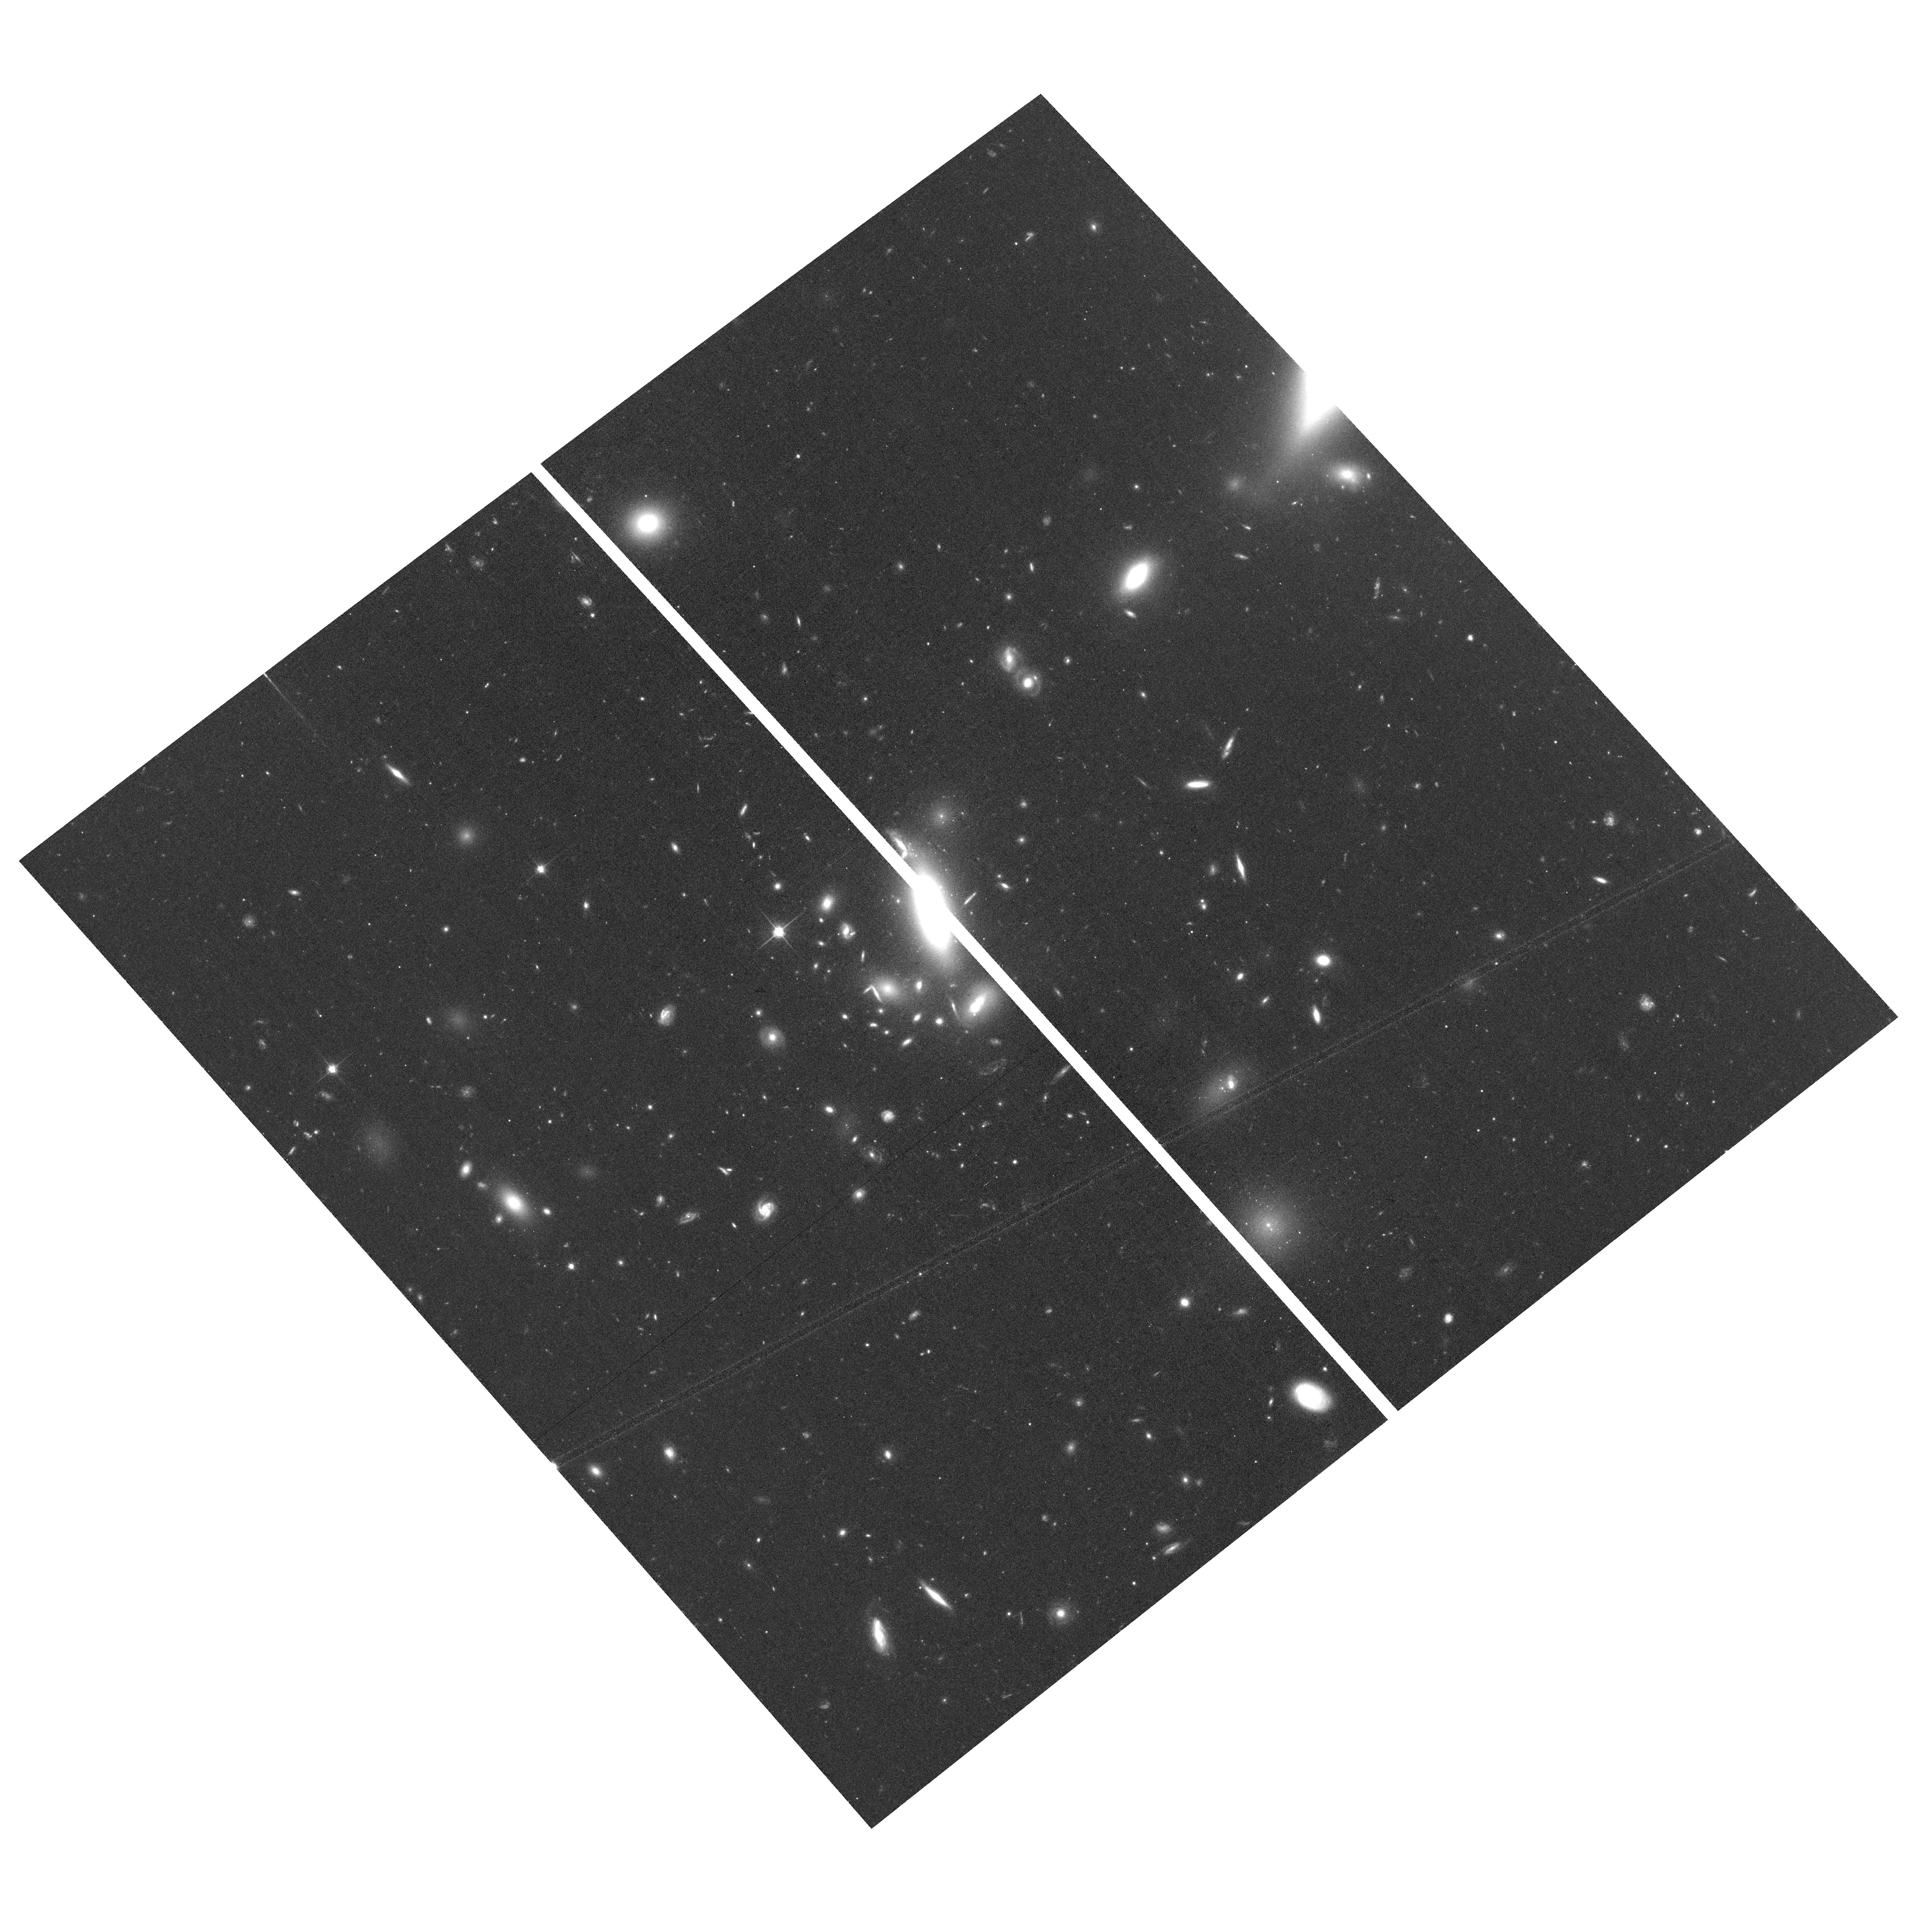
Target: field at RA 194.961°, Dec 27.831°
Instrument: ACS/WFC
Filter: F814W
Exposure: 40 min
Observation ID: hst_14182_05_acs_wfc_f814w_jcwr05

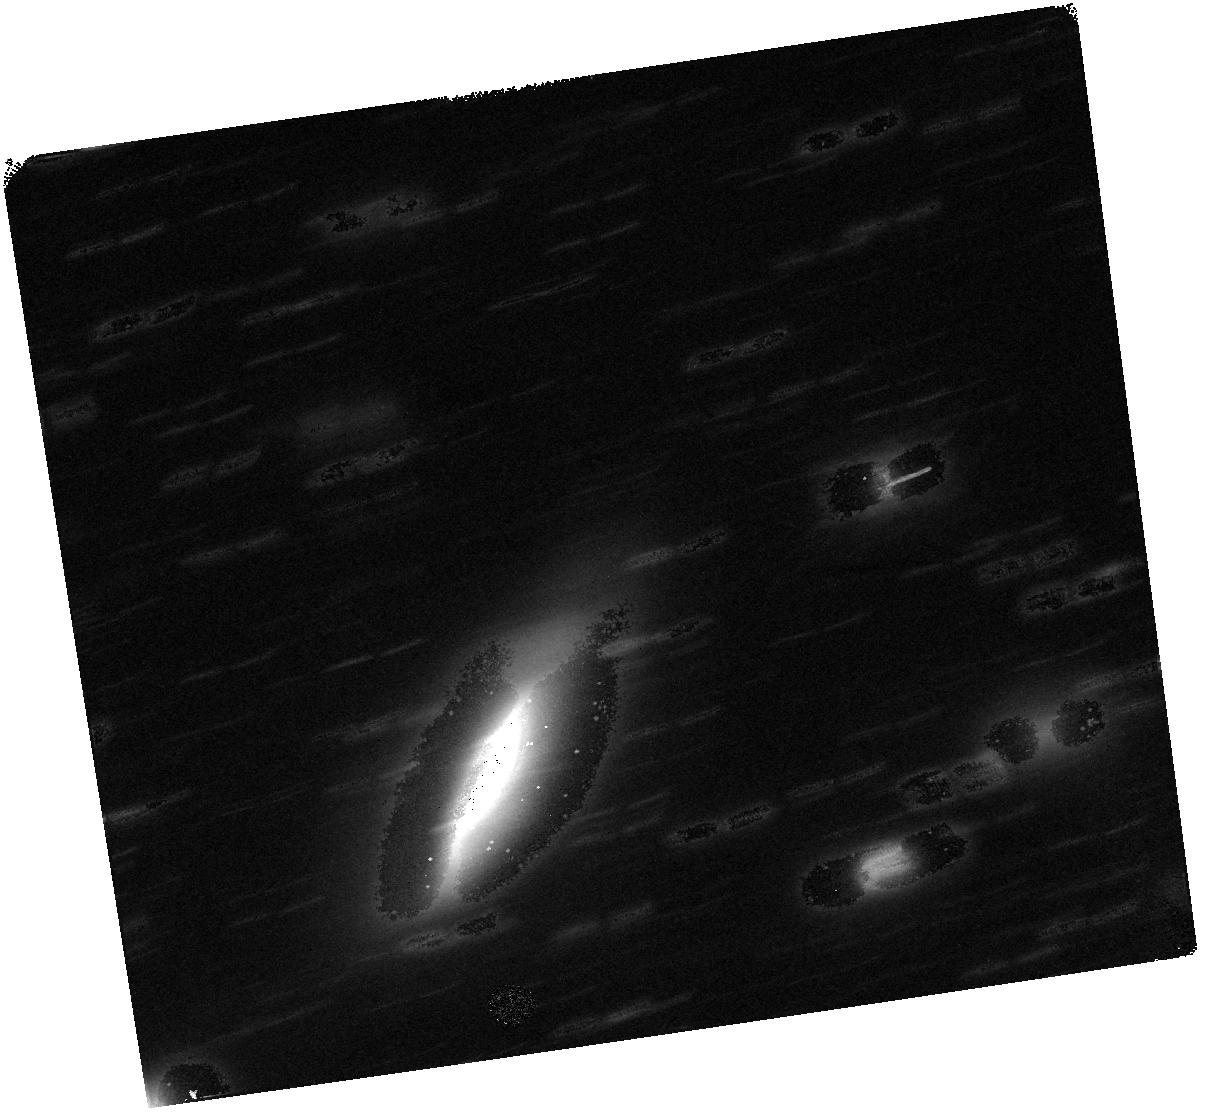
Target: TILE-19
Instrument: WFC3/IR
Filter: F160W
Exposure: 47 min
Observation ID: hst_14182_19_wfc3_ir_f160w_icwr19

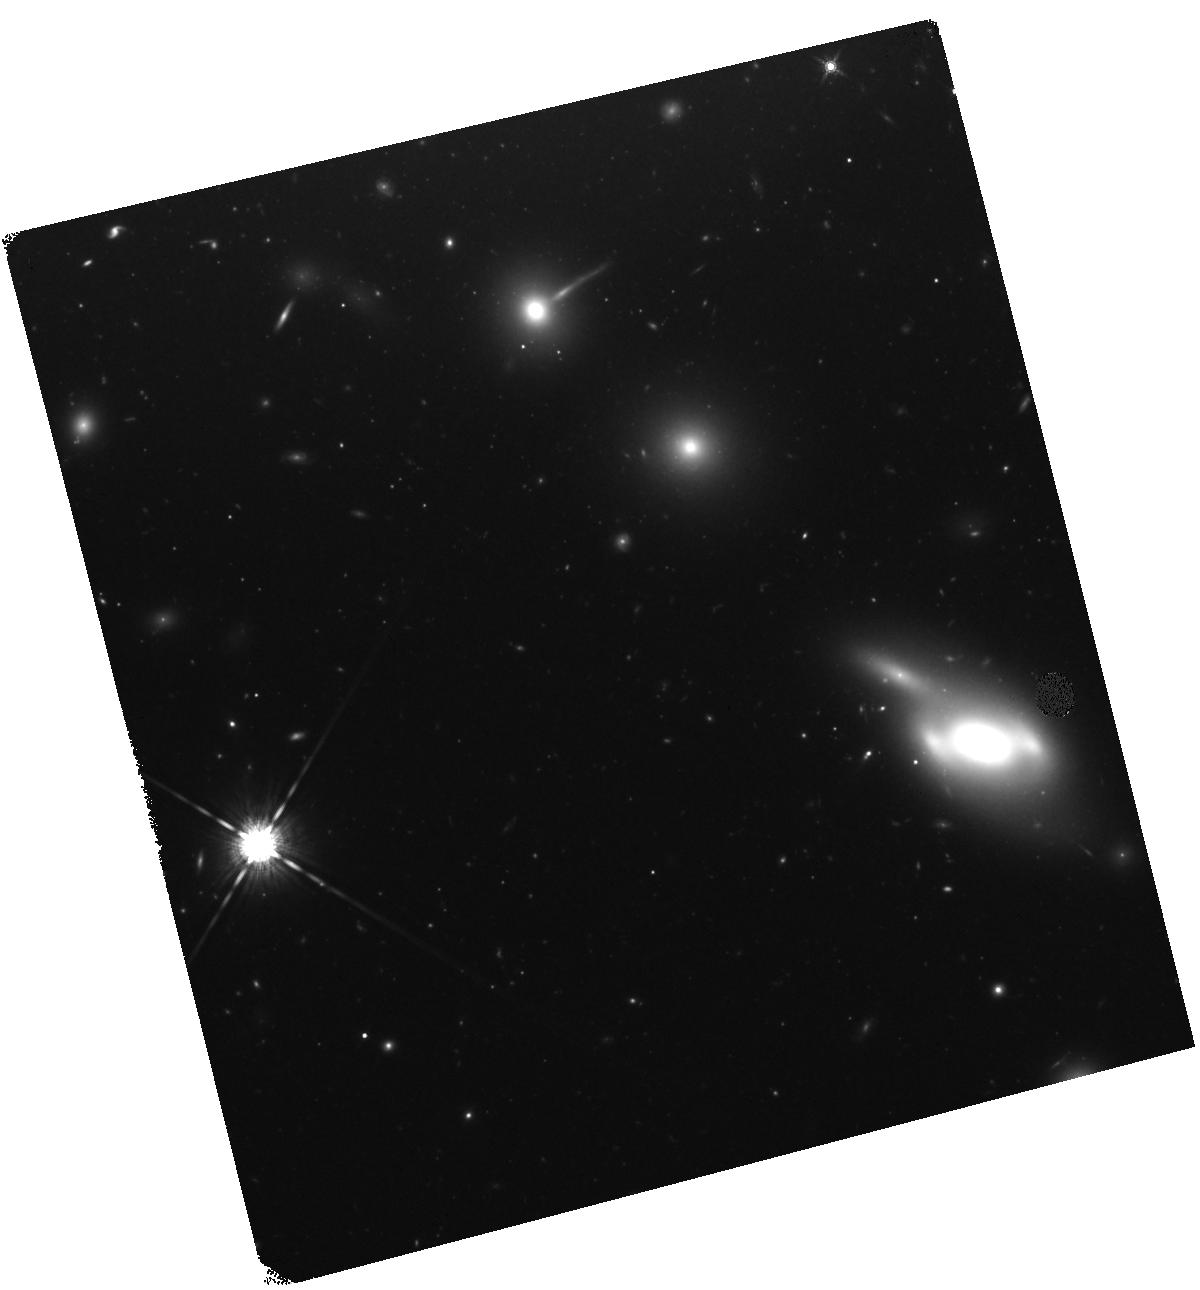
Target: TILE-04
Instrument: WFC3/IR
Filter: F160W
Exposure: 47 min
Observation ID: hst_14182_04_wfc3_ir_f160w_icwr04

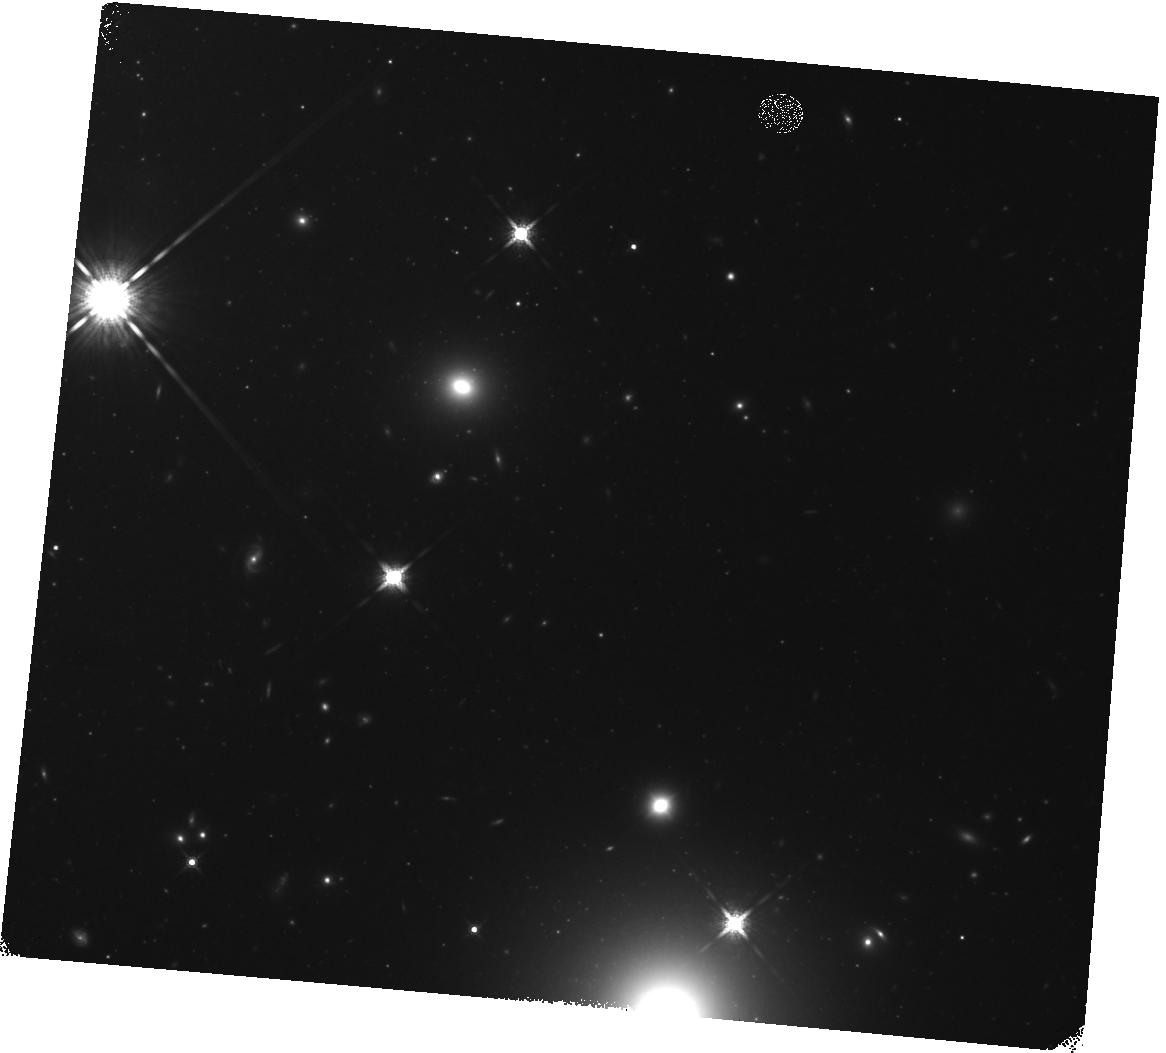
Target: TILE-07
Instrument: WFC3/IR
Filter: F160W
Exposure: 47 min
Observation ID: hst_14182_07_wfc3_ir_f160w_icwr07

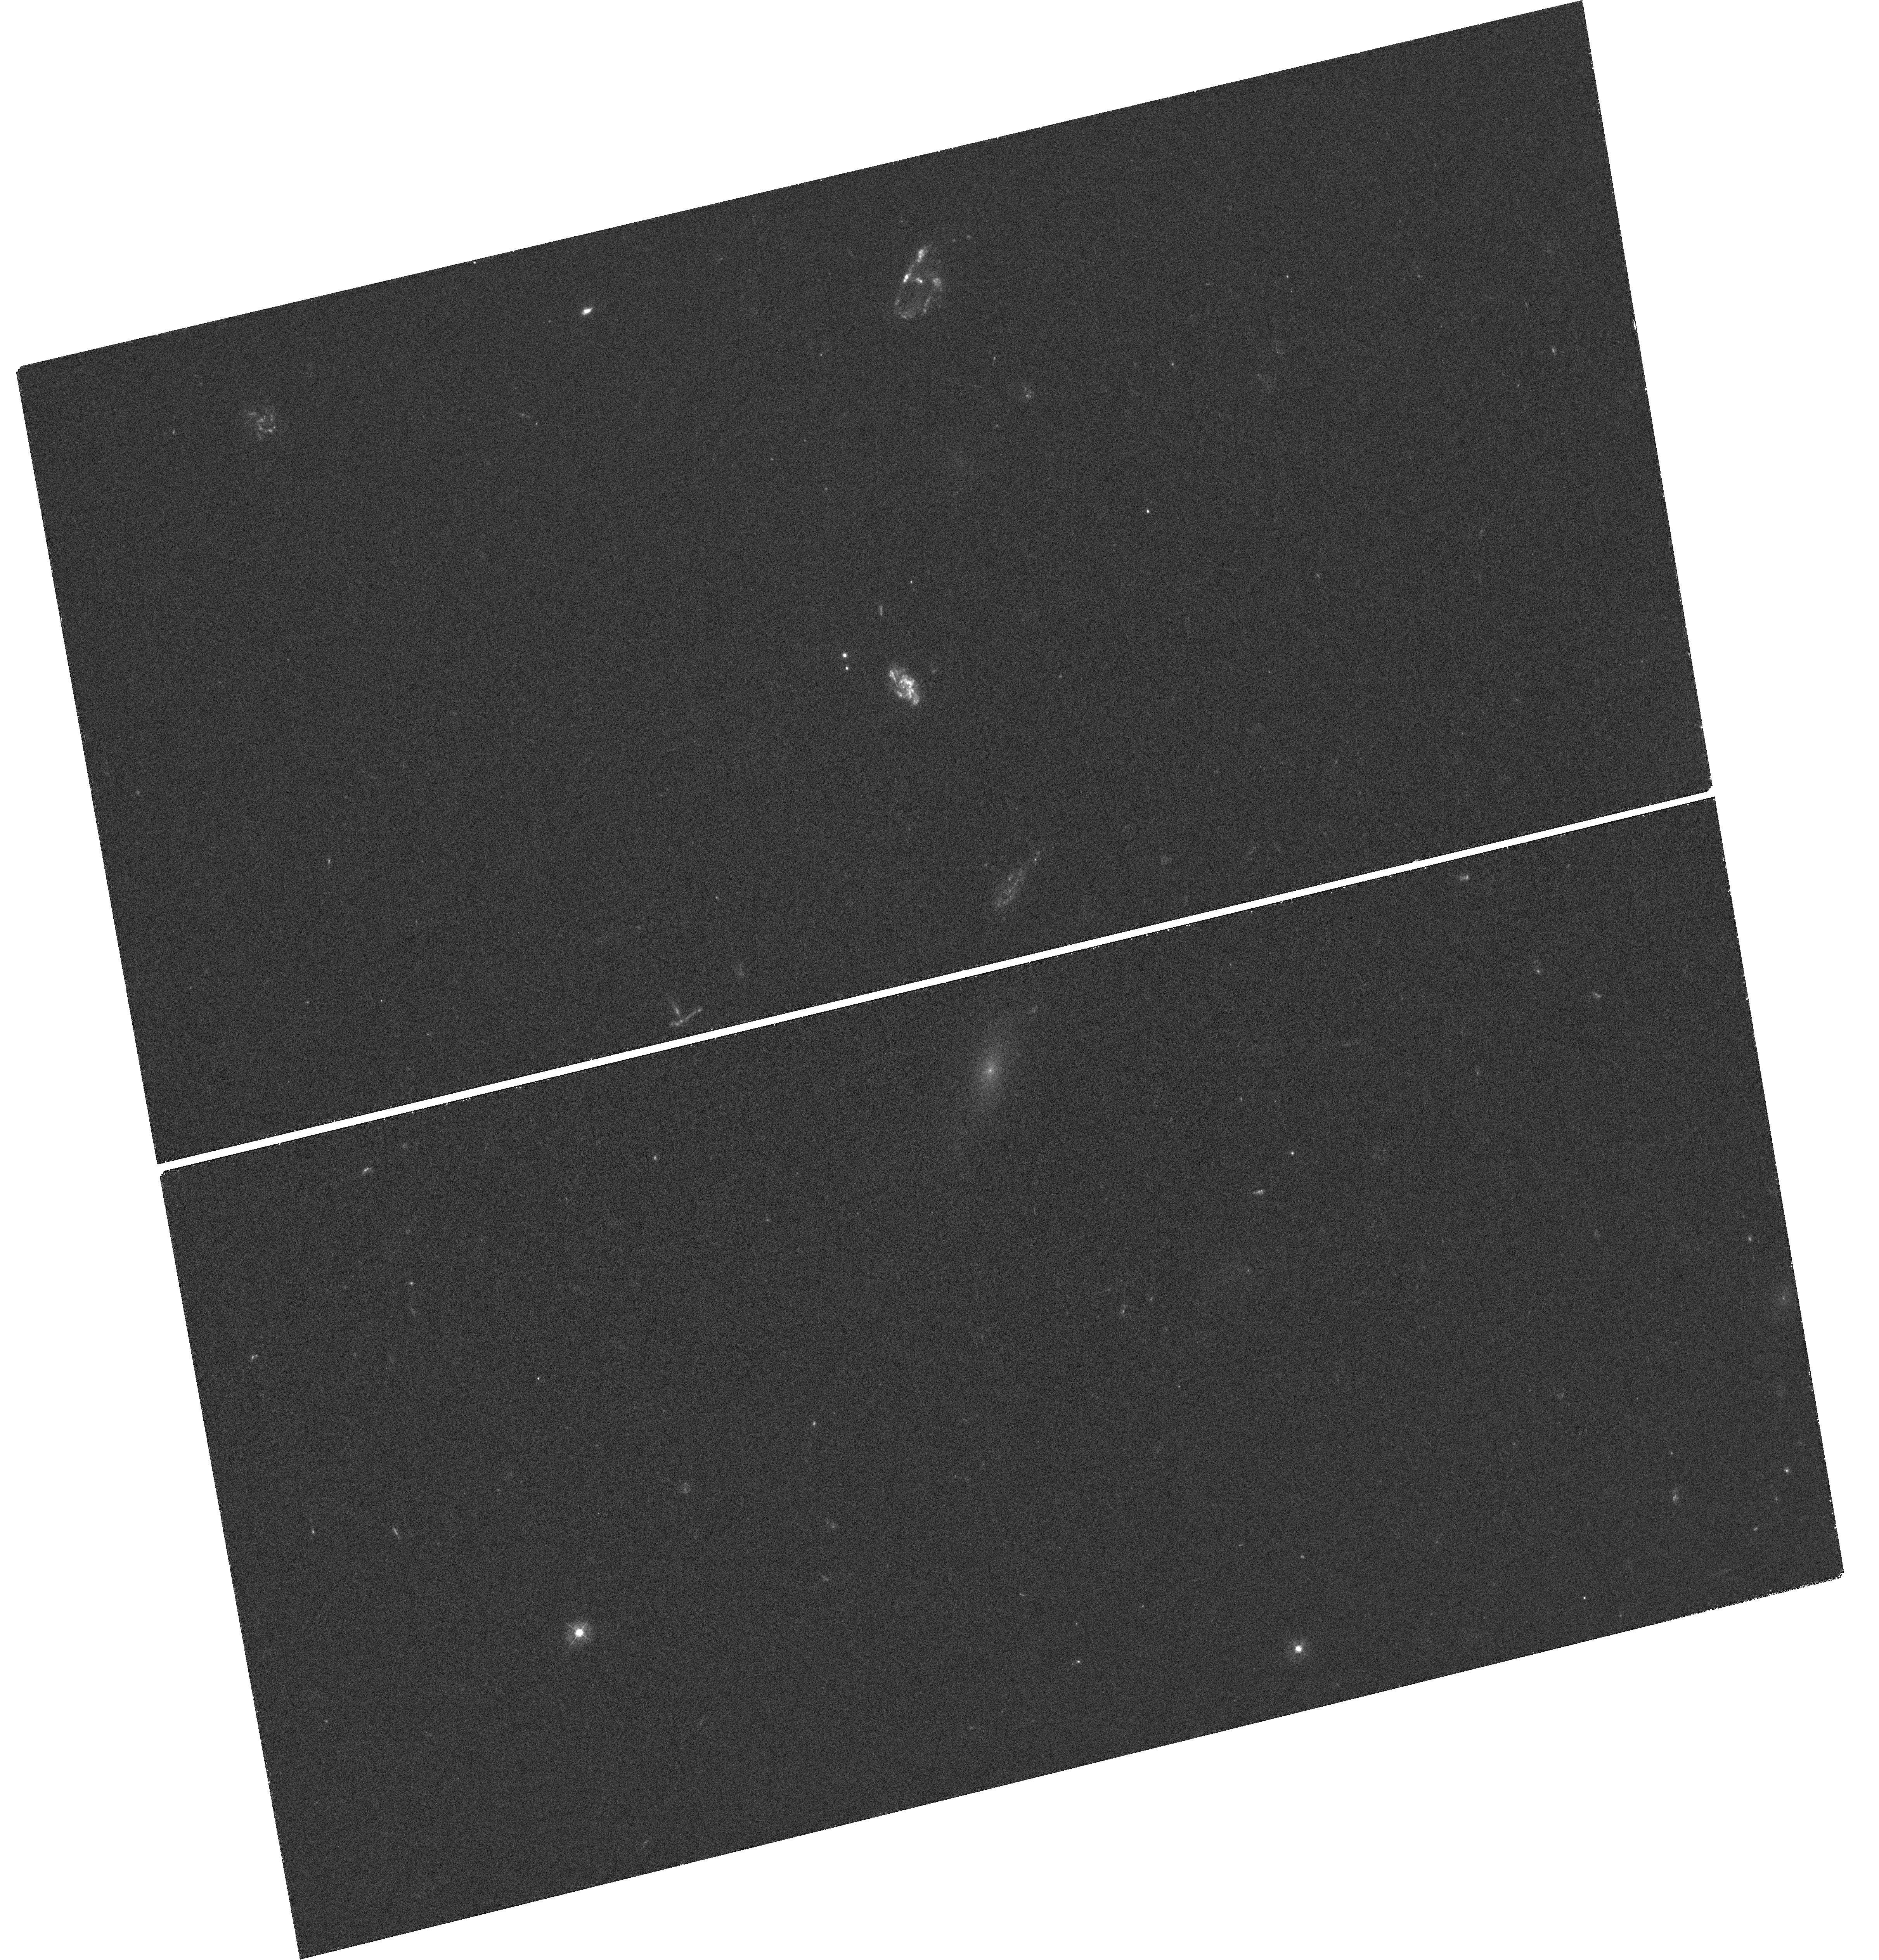
Target: TILE-02
Instrument: WFC3/UVIS
Filter: F336W
Exposure: 1.4 h
Observation ID: hst_14182_02_wfc3_uvis_f336w_icwr02

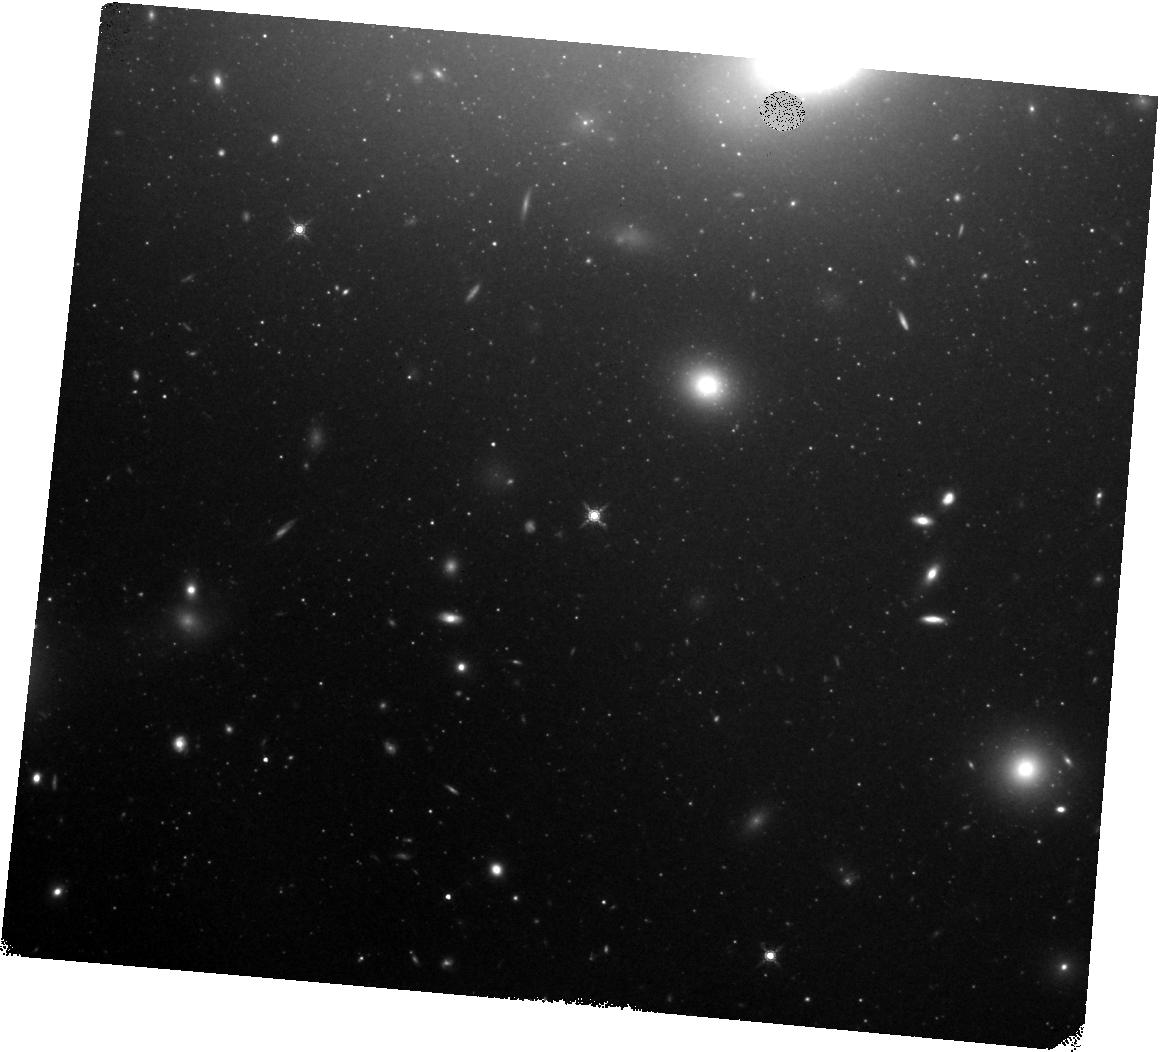
Target: TILE-06
Instrument: WFC3/IR
Filter: F160W
Exposure: 47 min
Observation ID: hst_14182_06_wfc3_ir_f160w_icwr06

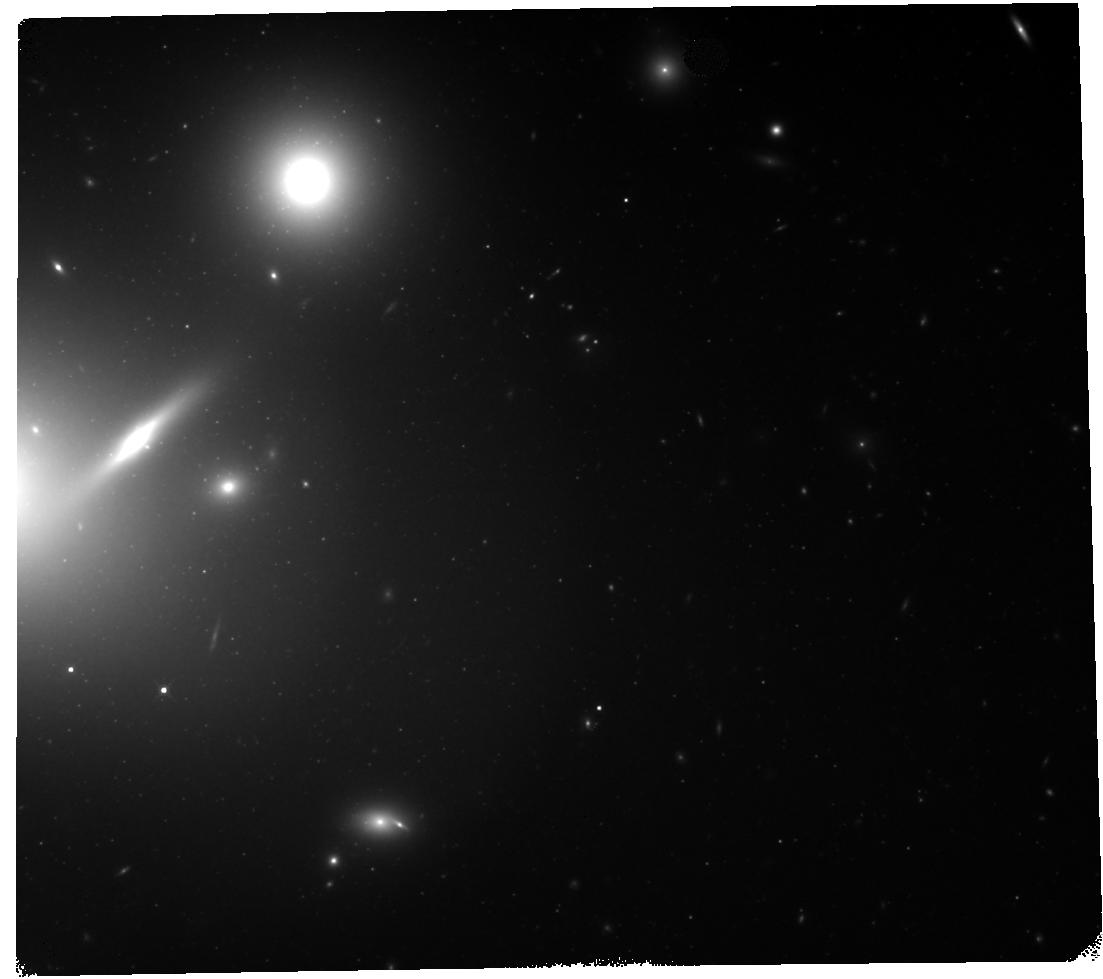
Target: TILE-11
Instrument: WFC3/IR
Filter: F160W
Exposure: 47 min
Observation ID: hst_14182_11_wfc3_ir_f160w_icwr11

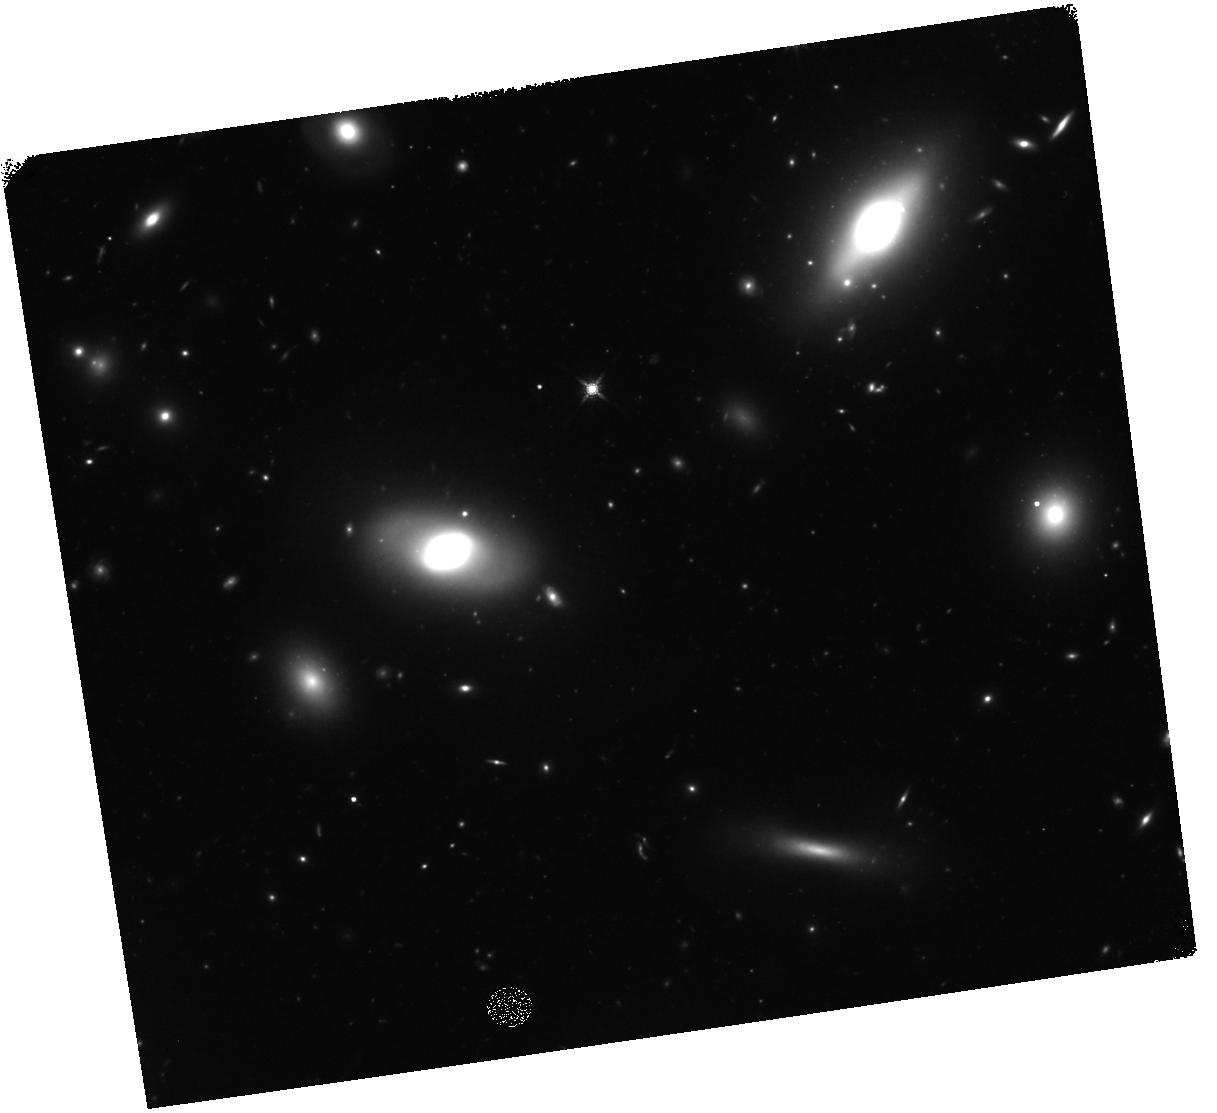
Target: TILE-21
Instrument: WFC3/IR
Filter: F160W
Exposure: 47 min
Observation ID: hst_14182_21_wfc3_ir_f160w_icwr21

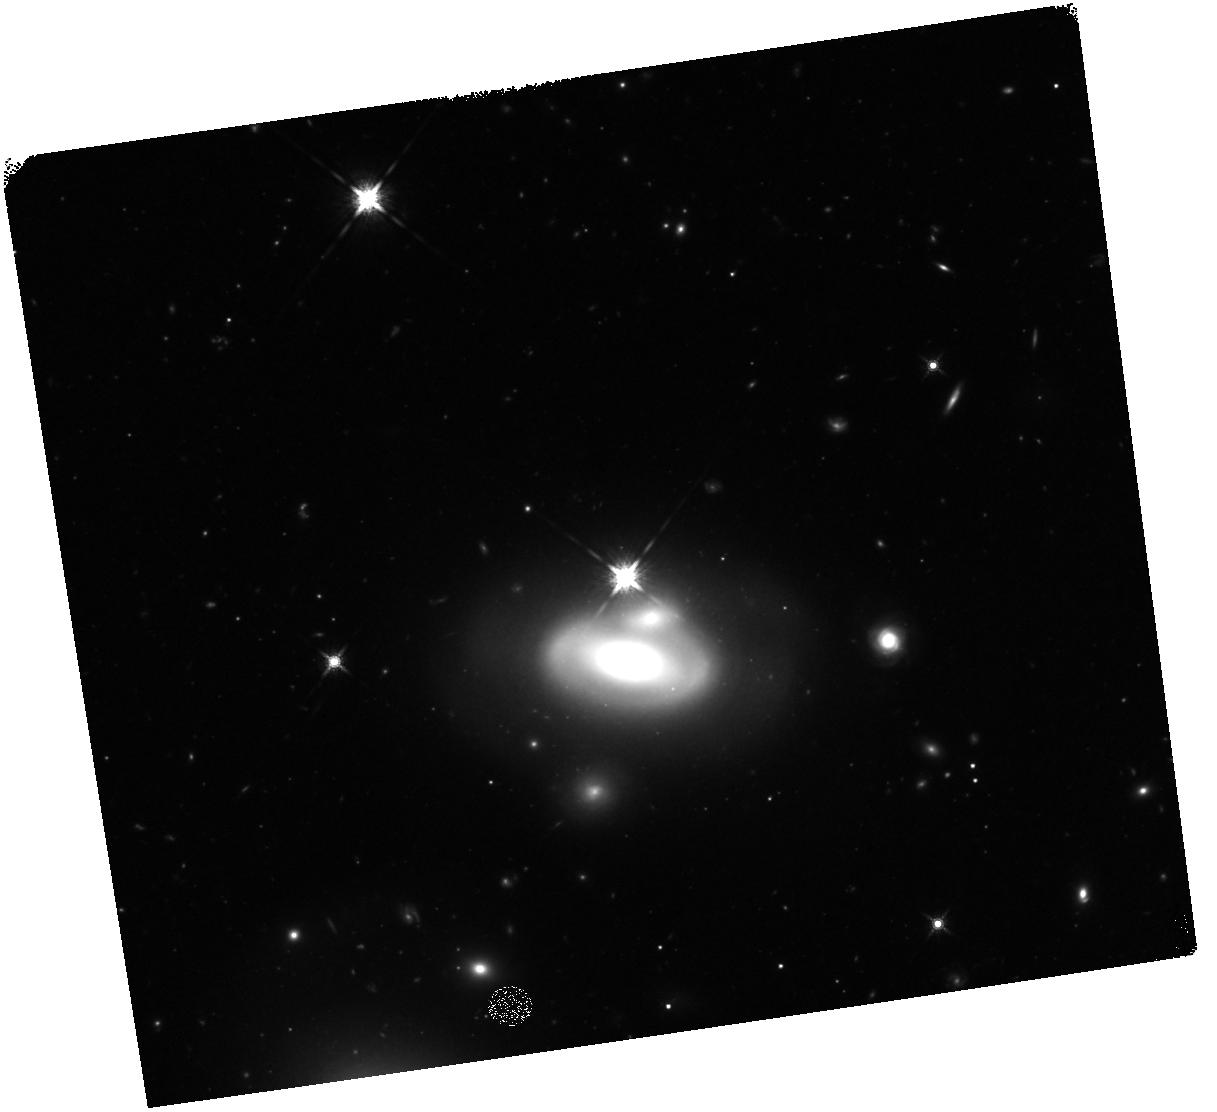
Target: TILE-15
Instrument: WFC3/IR
Filter: F160W
Exposure: 47 min
Observation ID: hst_14182_15_wfc3_ir_f160w_icwr15

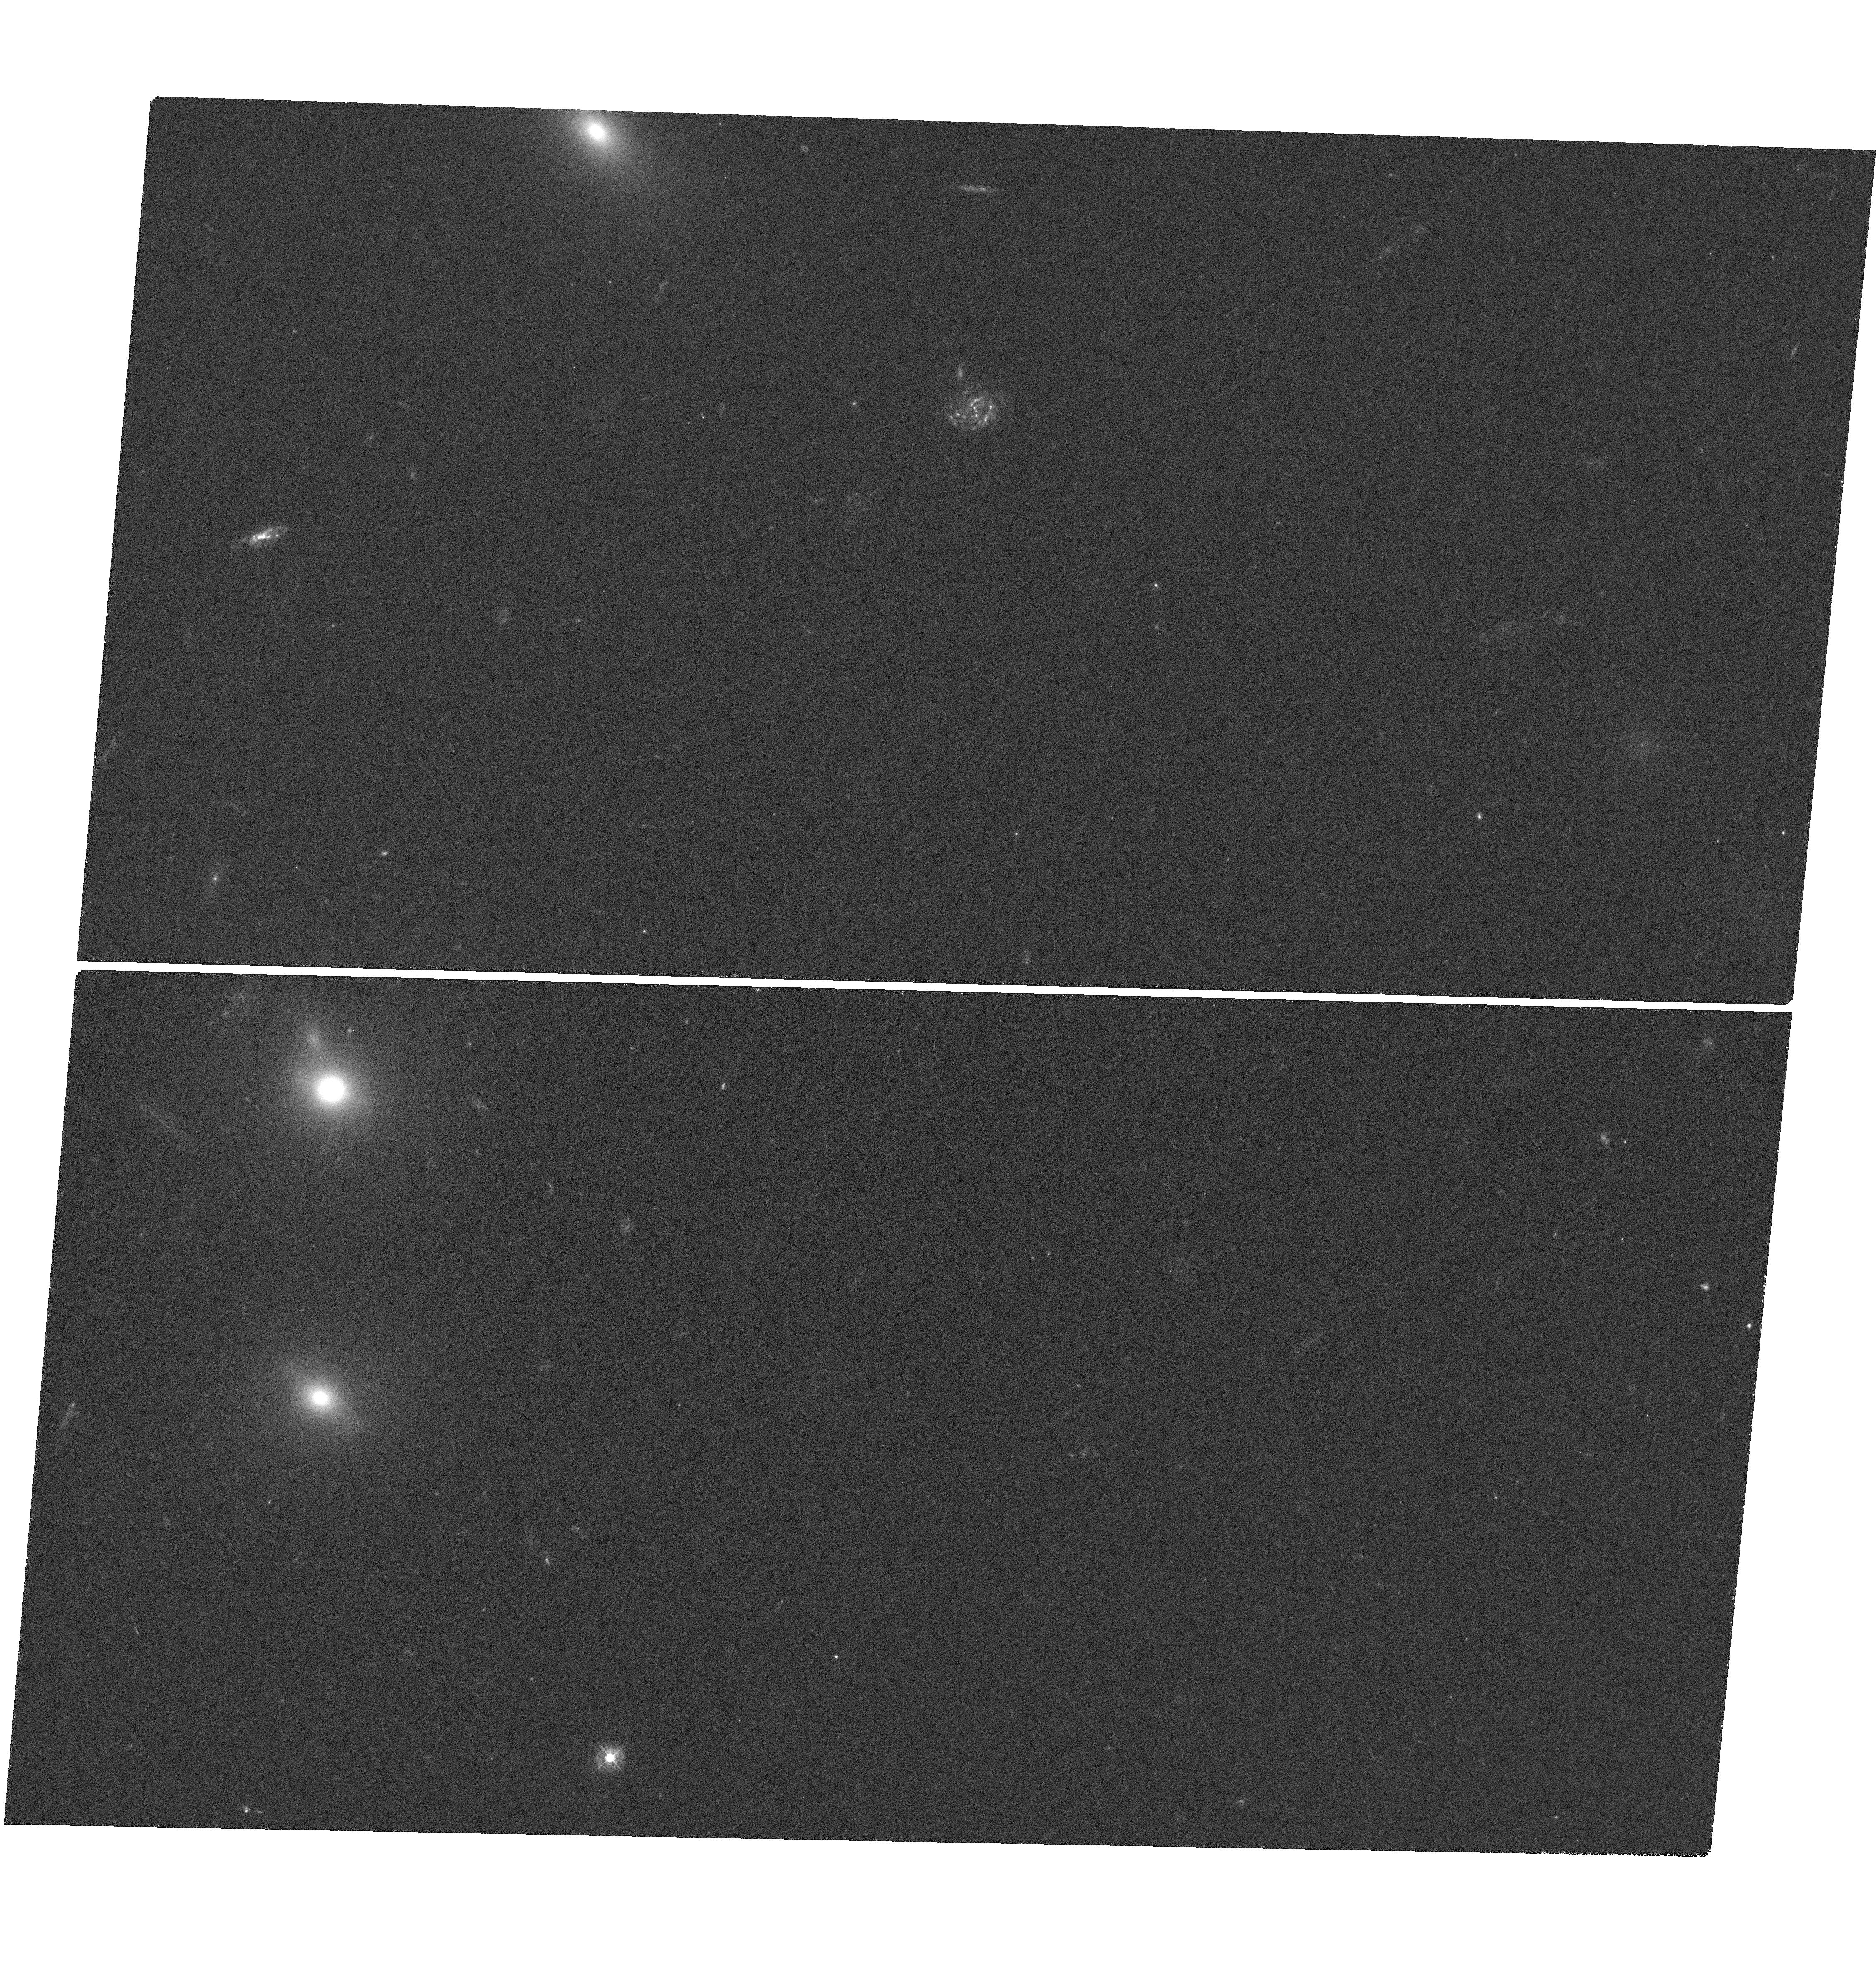
Target: TILE-08
Instrument: WFC3/UVIS
Filter: F336W
Exposure: 1.4 h
Observation ID: hst_14182_08_wfc3_uvis_f336w_icwr08

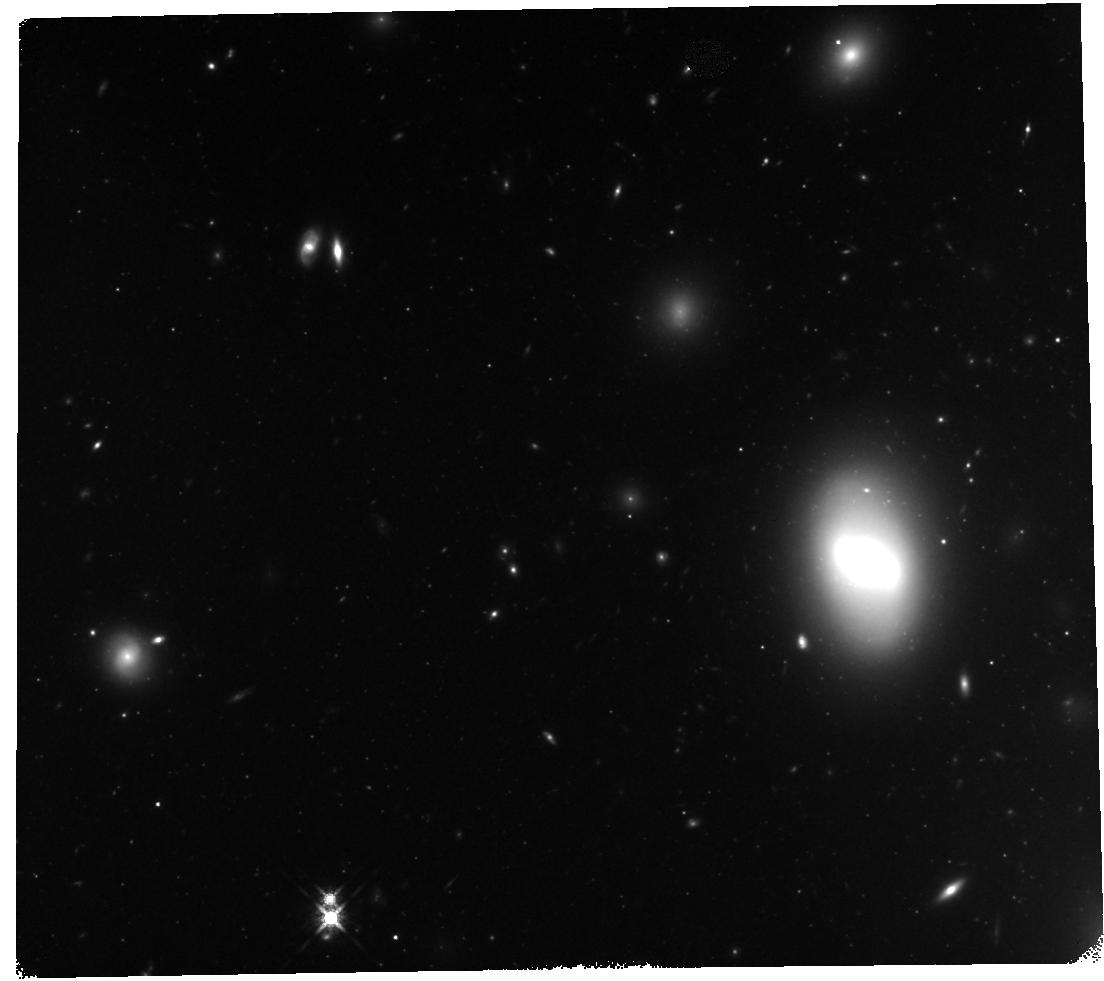
Target: TILE-12
Instrument: WFC3/IR
Filter: F160W
Exposure: 47 min
Observation ID: hst_14182_12_wfc3_ir_f160w_icwr12

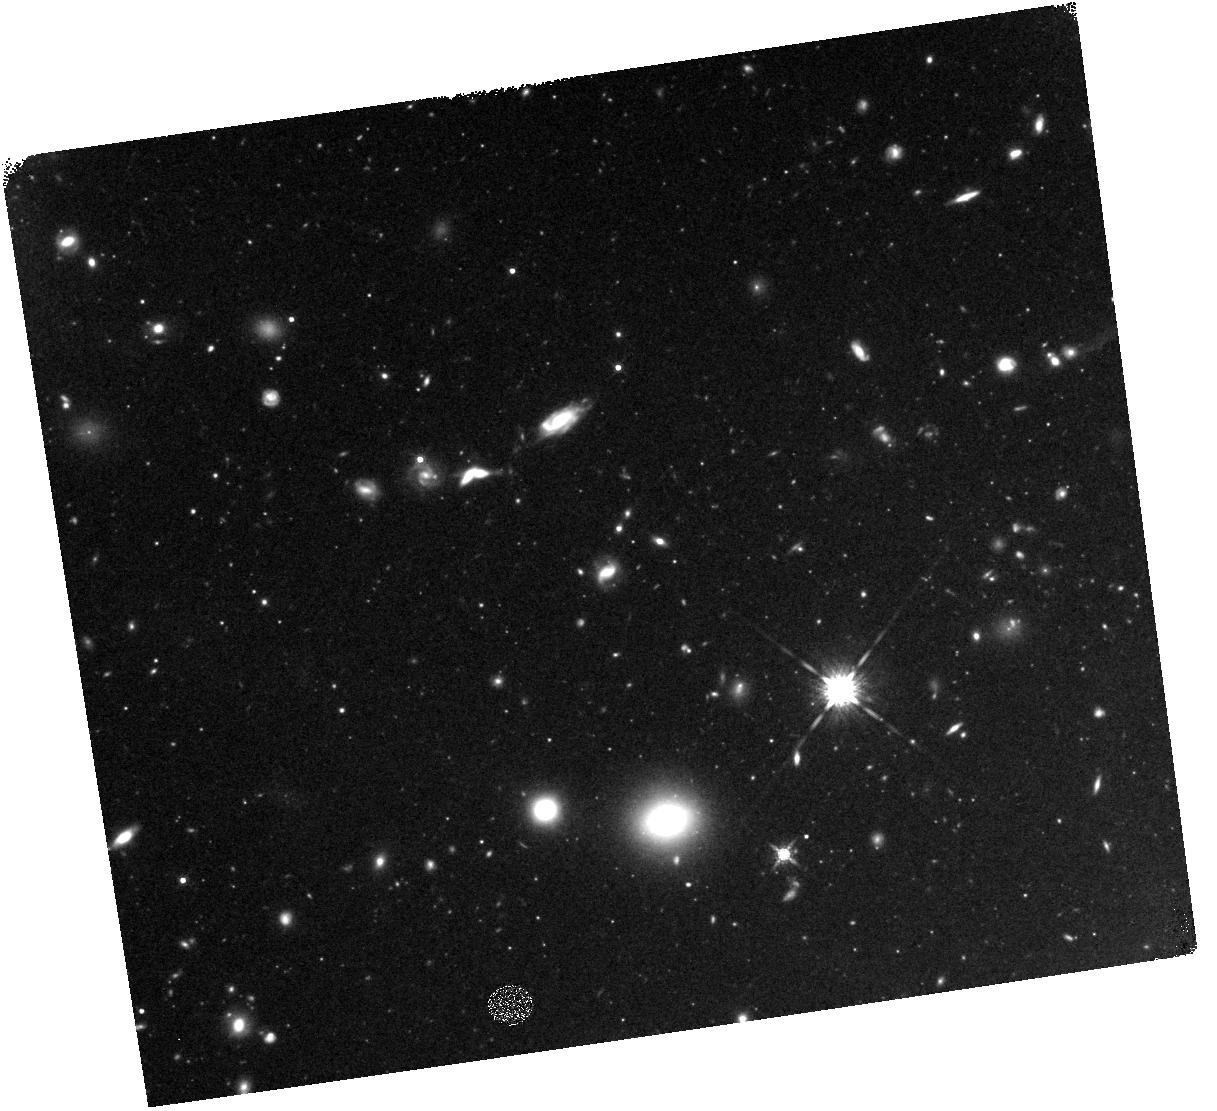
Target: TILE-16
Instrument: WFC3/IR
Filter: F160W
Exposure: 47 min
Observation ID: hst_14182_16_wfc3_ir_f160w_icwr16

The Coma Cluster Core Project (PI: Puzia, Thomas H.)

We propose to use WFC3 to perform a contiguous, high spatial resolution UV (F336W) and IR (F160W) survey of an area of ~100 square arcminutes in the core of the Coma cluster of galaxies. The area is already surveyed by our group in optical passbands with the ACS F475W and F814W filters. The new UV and IR data will be used, in combination with existing ACS data, for studies of the populations of Globular Clusters (GCs), Ultra-Compact Dwarf Galaxies (UCDs), and Nuclear Star Clusters (NSCs) in Coma galaxies and in the cluster environment. Using an innovative technique developed by members of our team, we can essentially eliminate foreground and background contamination from samples of compact stellar systems. This allows us, for the first time, to perform the most detailed assessment and study of the very large population of Intracluster GCs in a nearby rich cluster (i.e. Coma), to find why this population is so abundant, and why it contains such a significant metal-rich component, which is unexpected if the origin is from stripping of clusters from low-mass dwarf galaxies. For NSCs, the additional passbands will allow us to test predictions of the relationship between NSC properties and age and metallicity gradients in the host galaxies, which in turn helps to understand the NSC formation mechanisms, and the timescale and feedback process that truncate the star formation. This is the last opportunity to perform a rest-frame UV survey at z=0, given the rapidly declining capability of WFC3/UVIS and the fact that there is no prospect for a future UV space mission for decades to come.